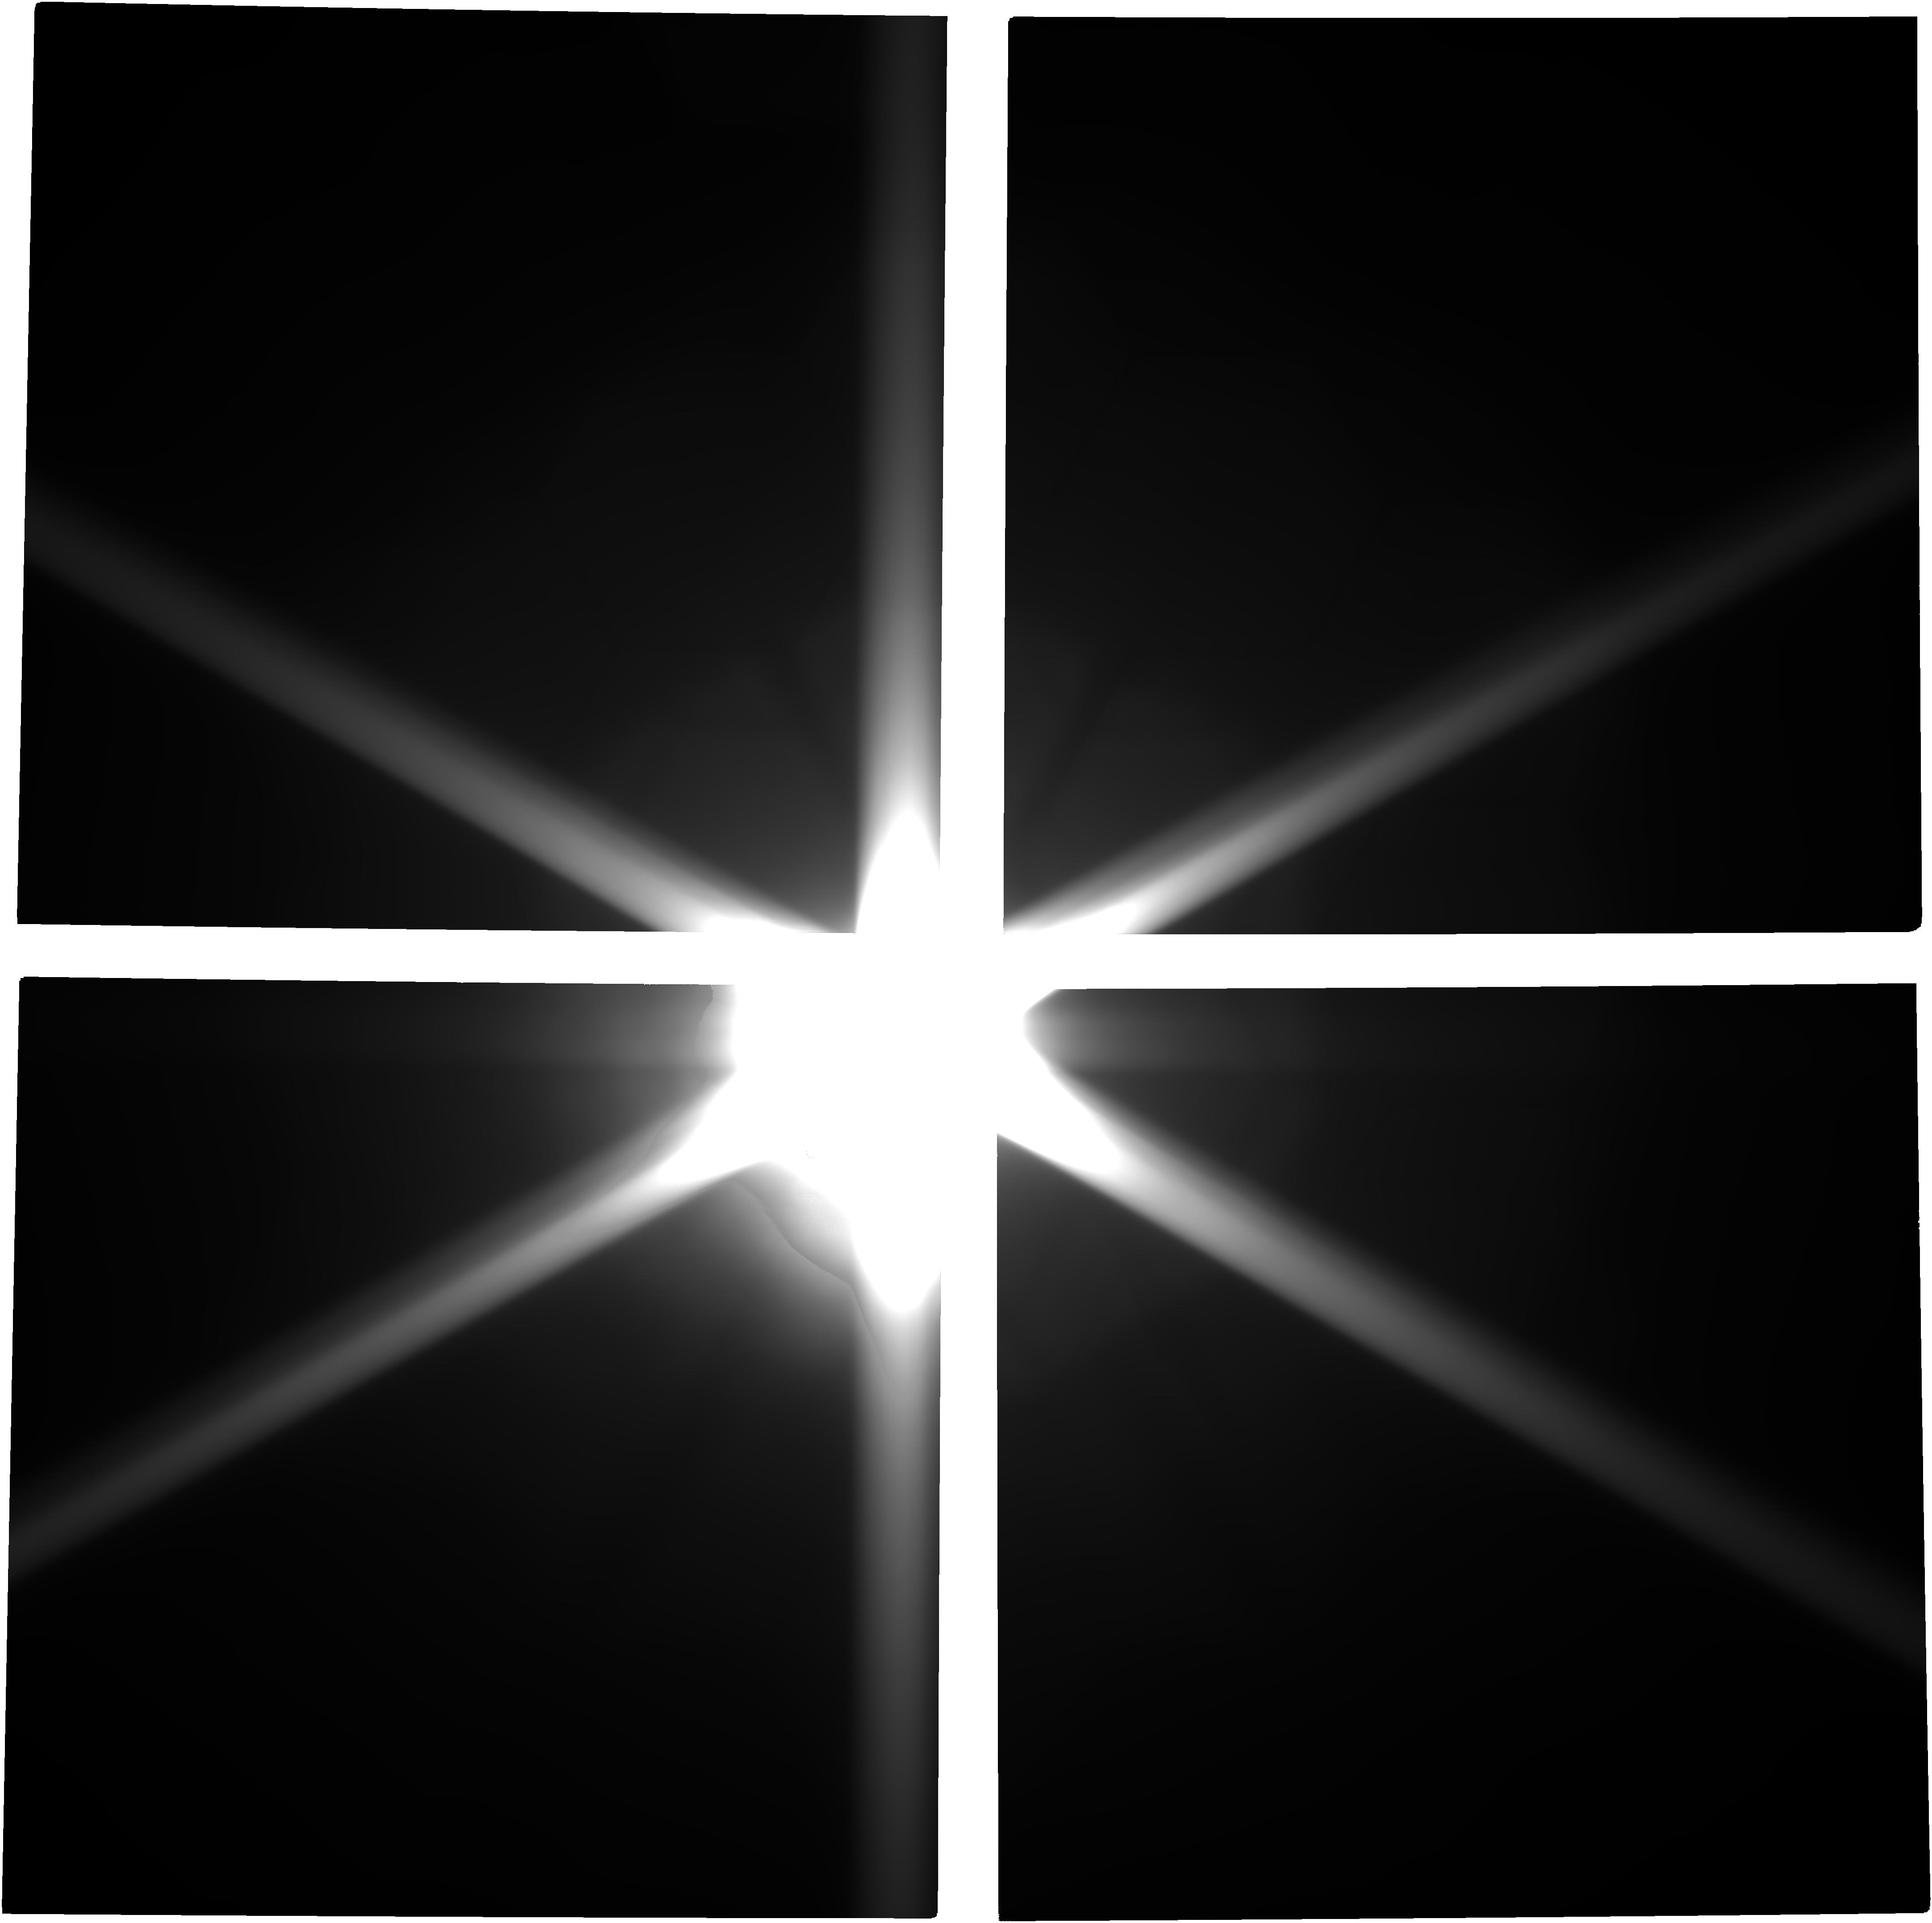
Target: MARS
Instrument: NIRCAM
Filter: F150W2
Exposure: 11 min
Observation ID: jw02787-o003_t001_nircam_clear-f150w2

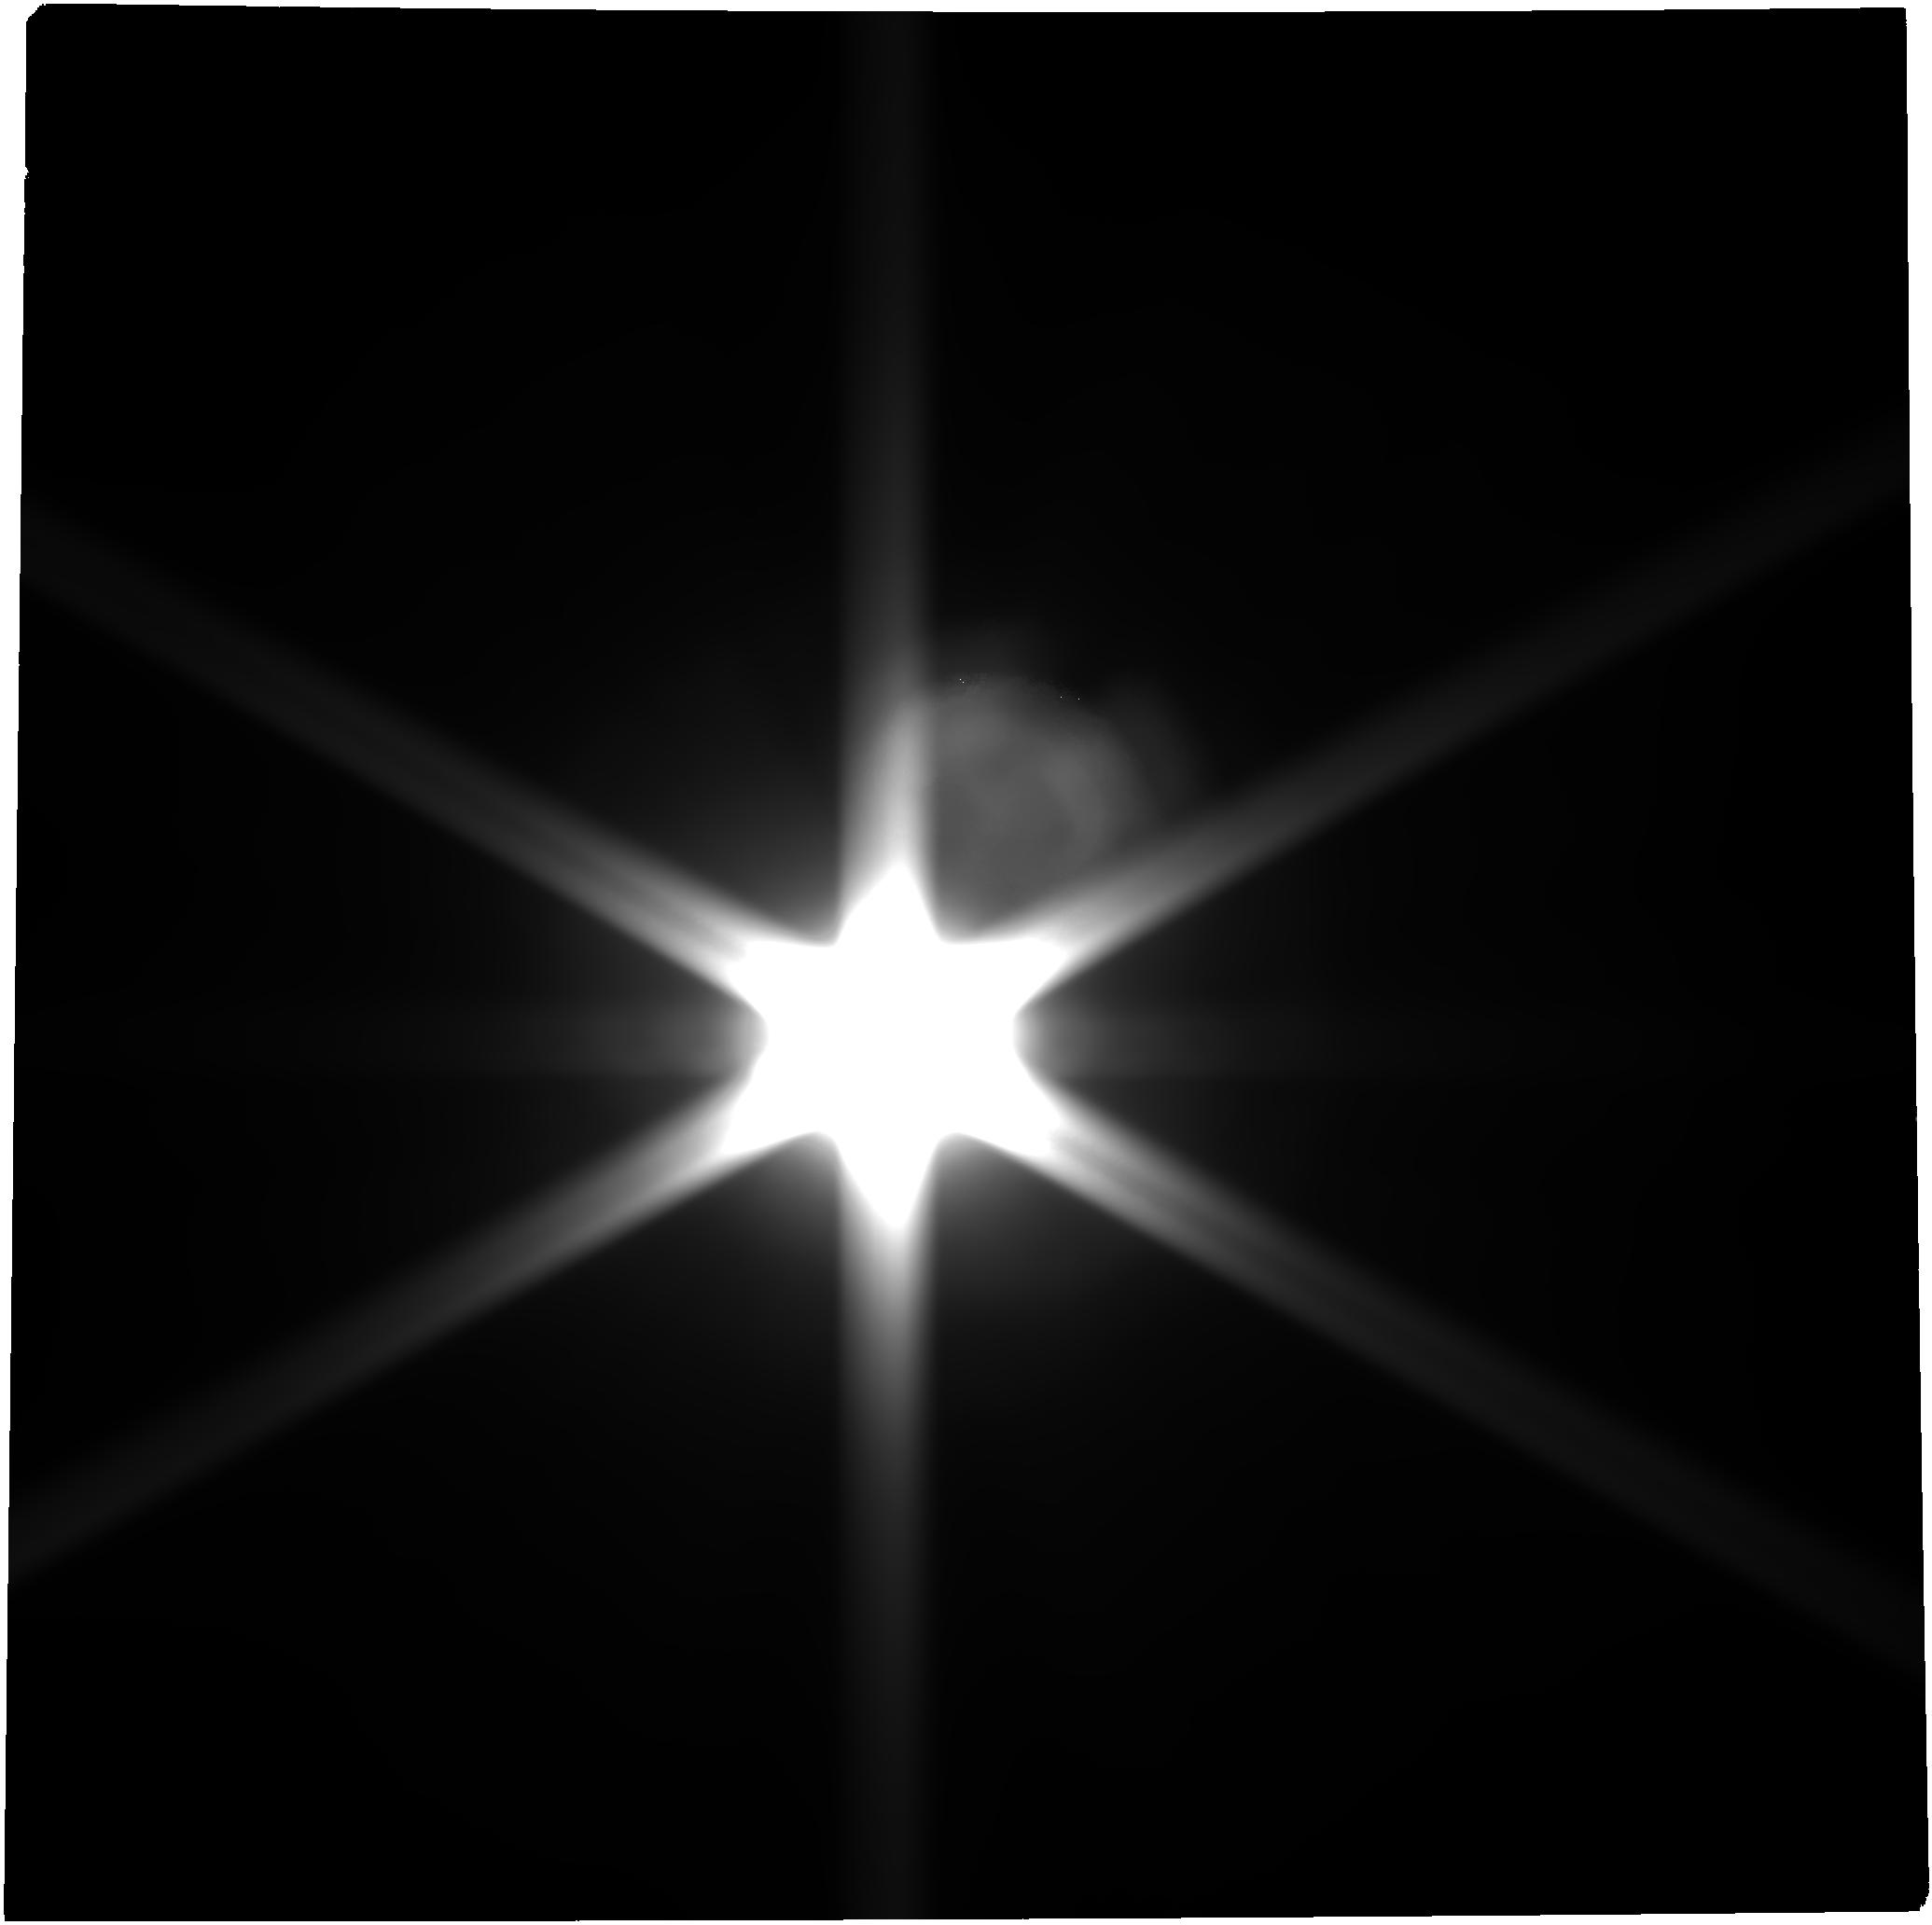
Target: MARS
Instrument: NIRCAM
Filter: F277W
Exposure: 11 min
Observation ID: jw02787-o001_t001_nircam_clear-f277w

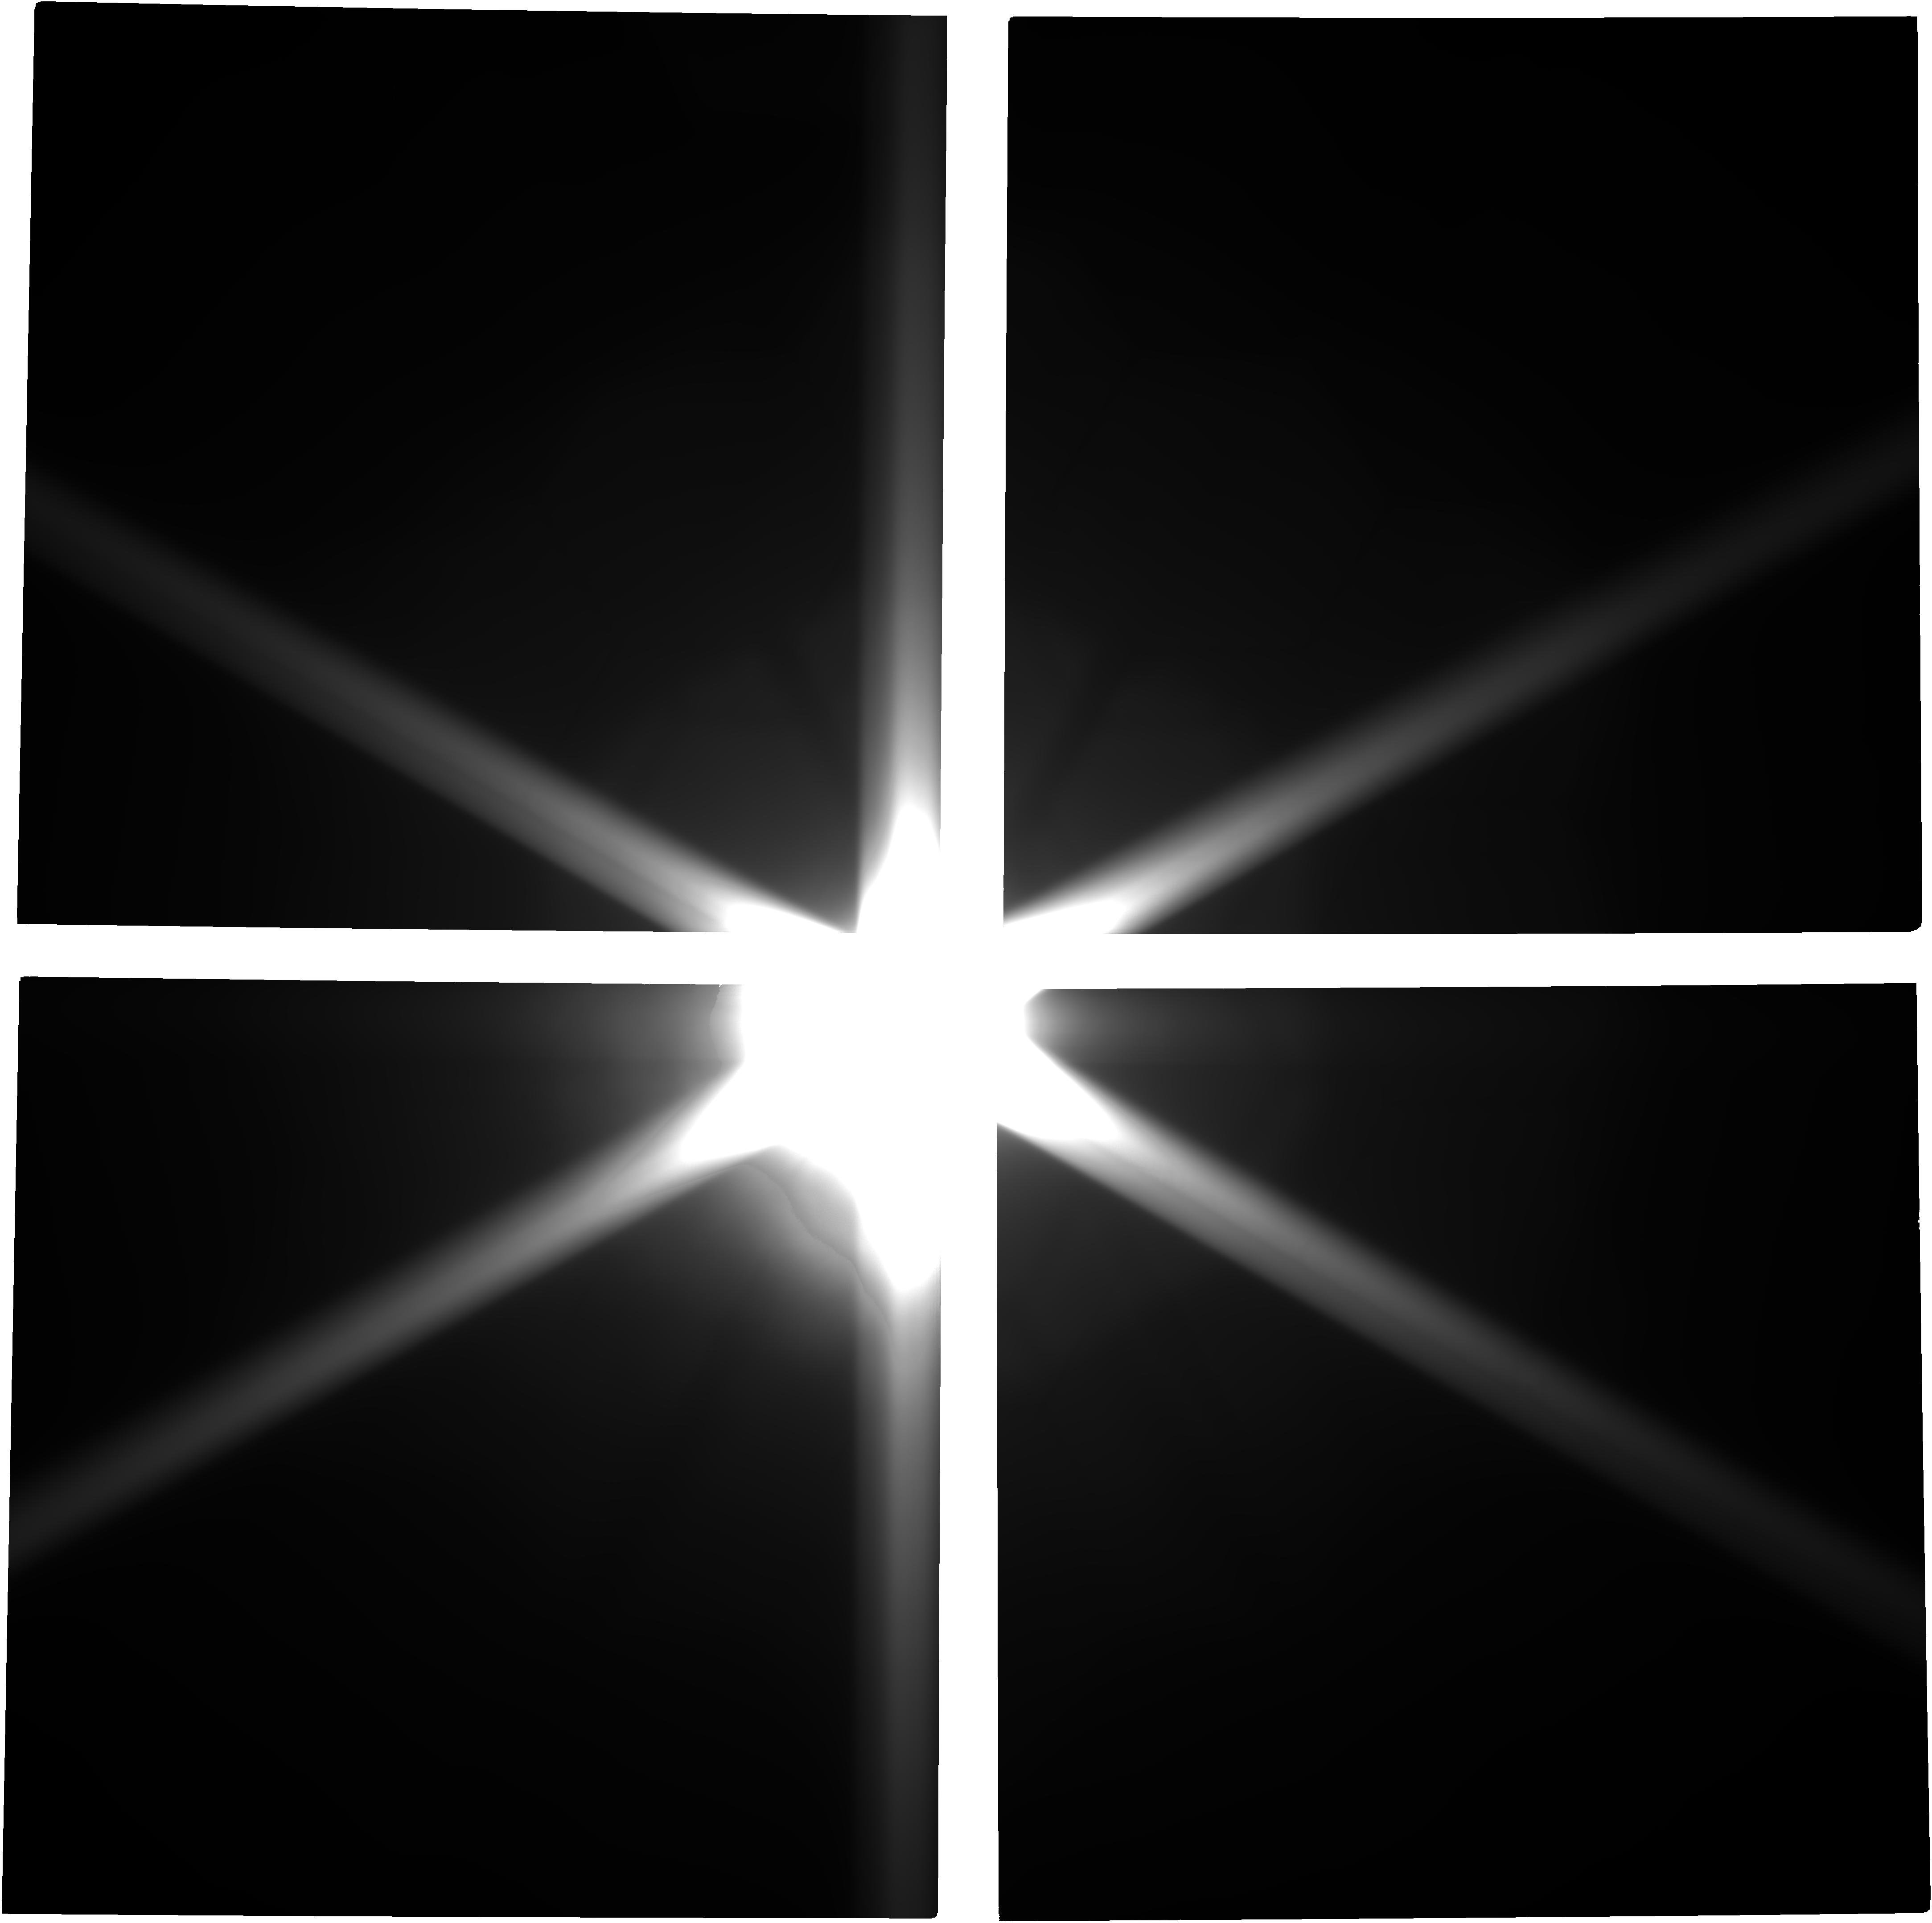
Target: MARS
Instrument: NIRCAM
Filter: F150W2
Exposure: 11 min
Observation ID: jw02787-o102_t001_nircam_clear-f150w2

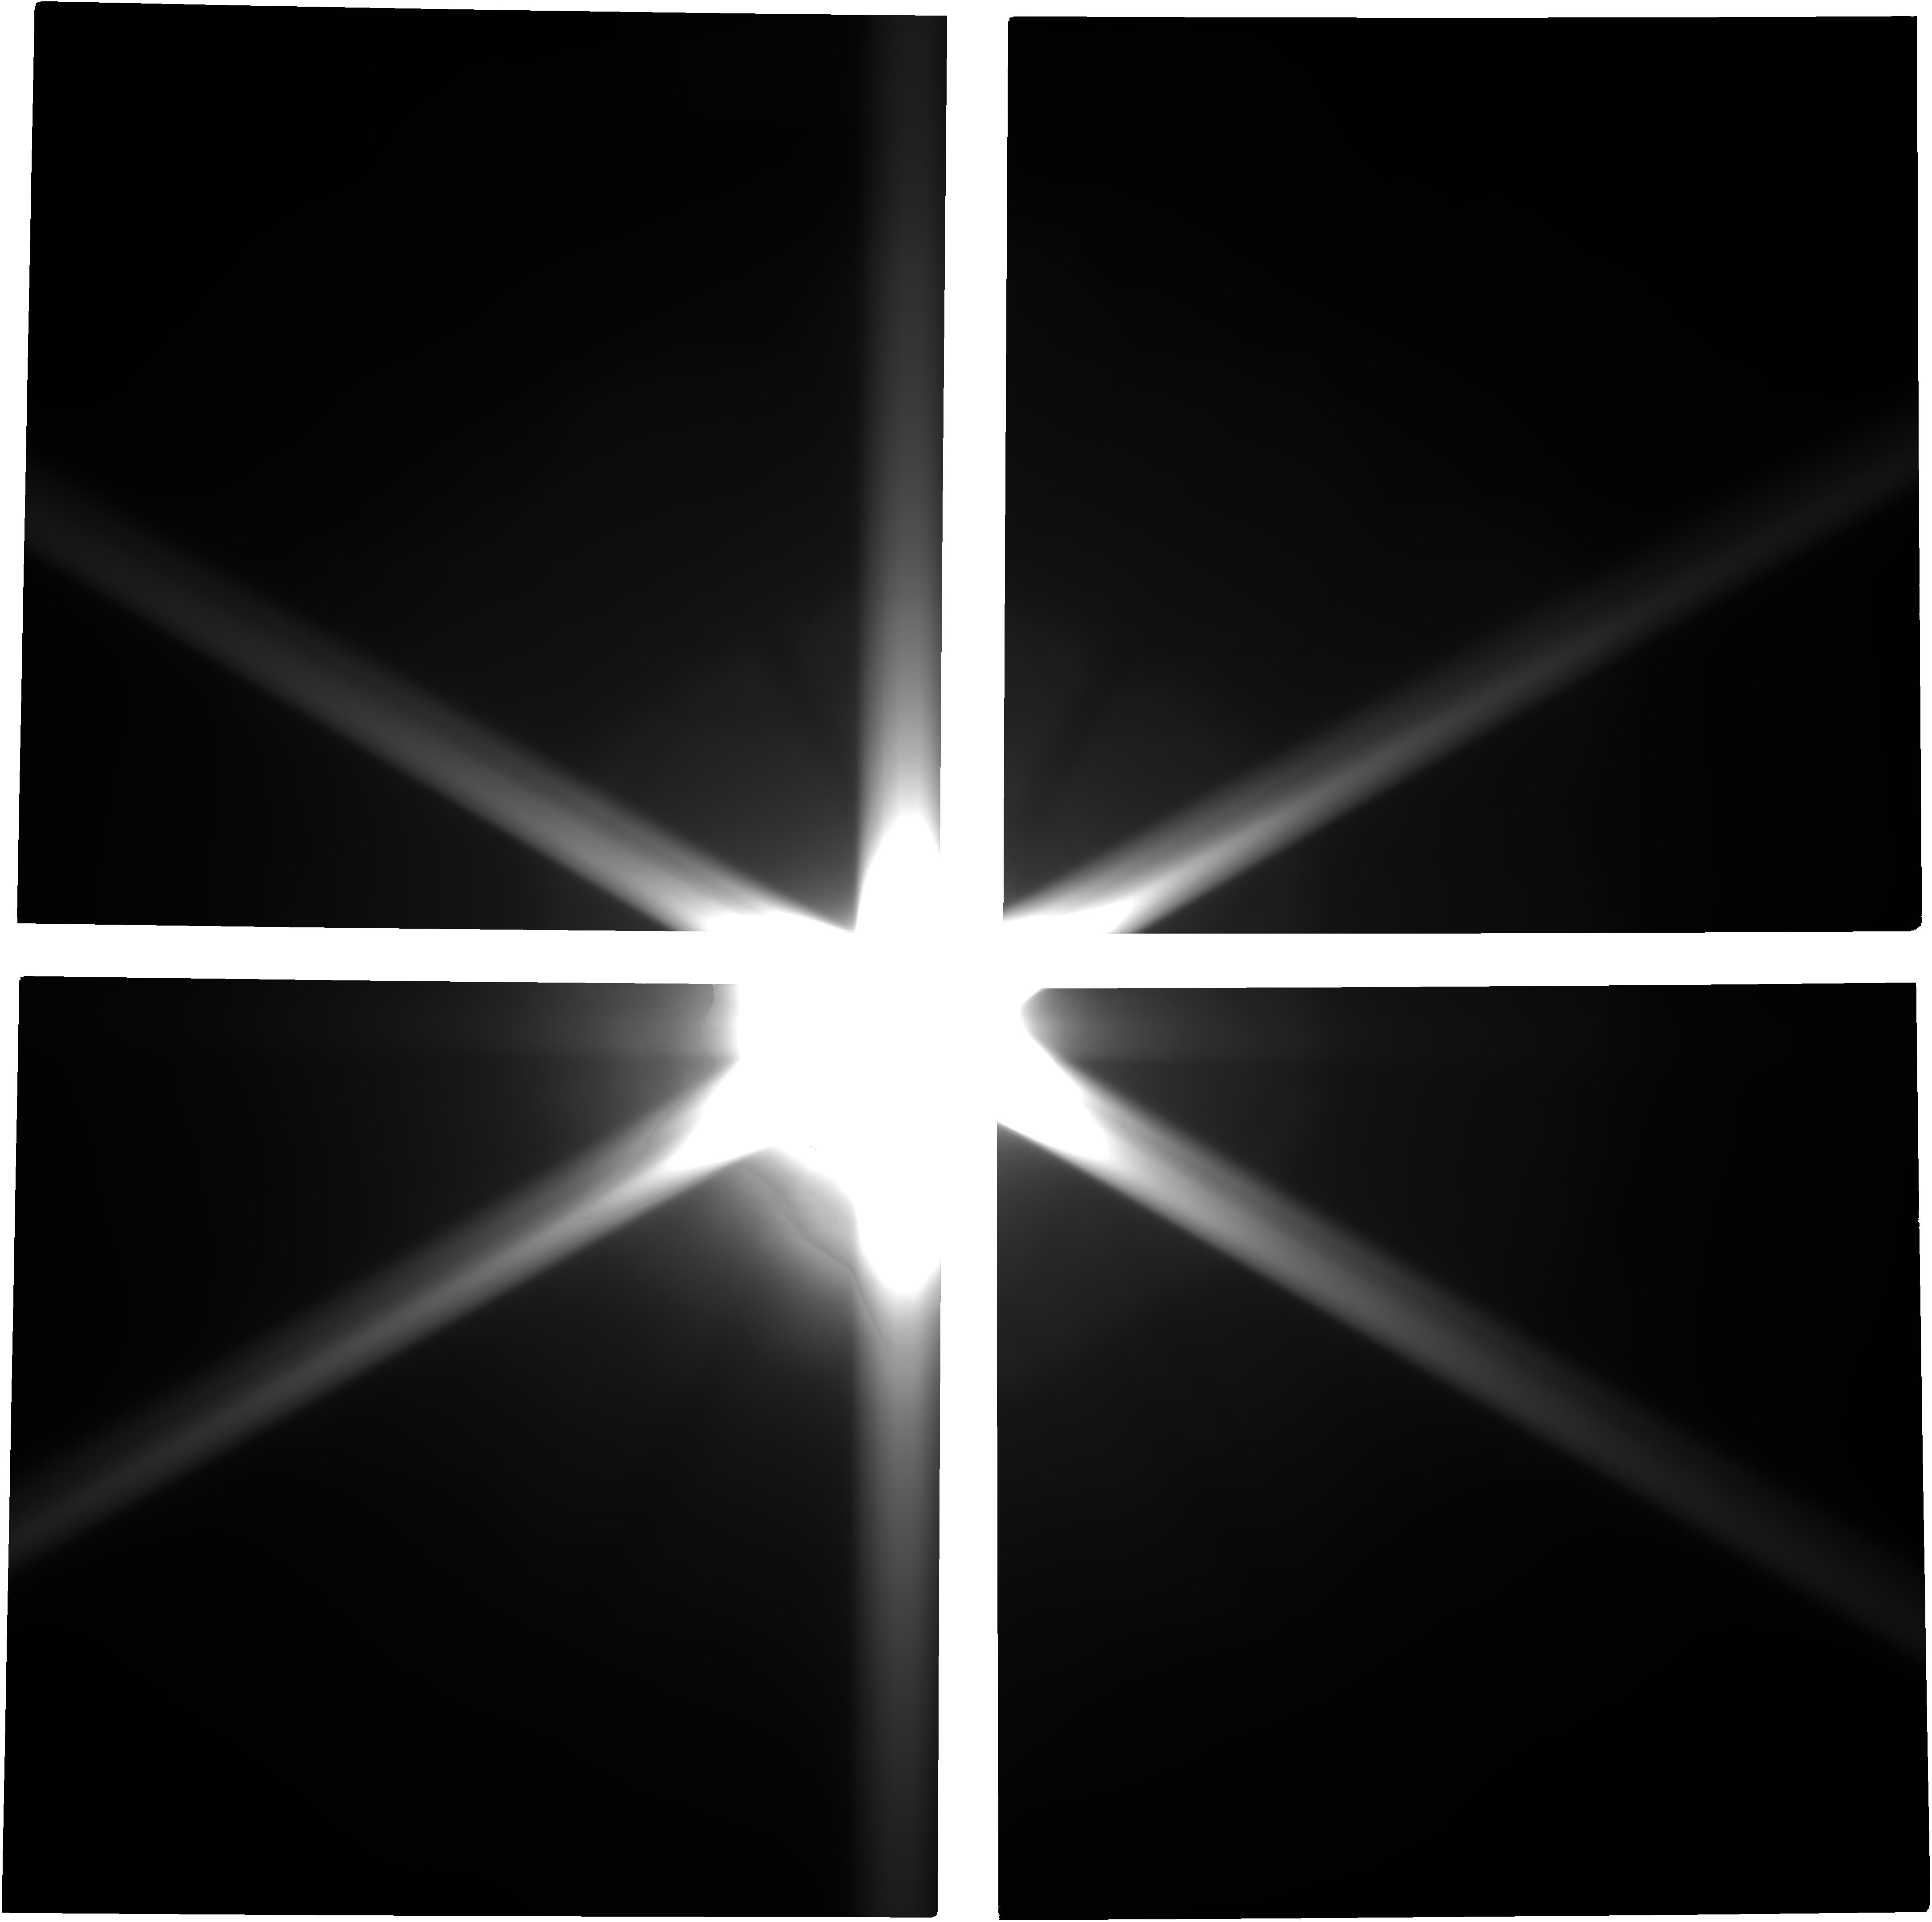
Target: MARS
Instrument: NIRCAM
Filter: F150W2
Exposure: 11 min
Observation ID: jw02787-o004_t001_nircam_clear-f150w2

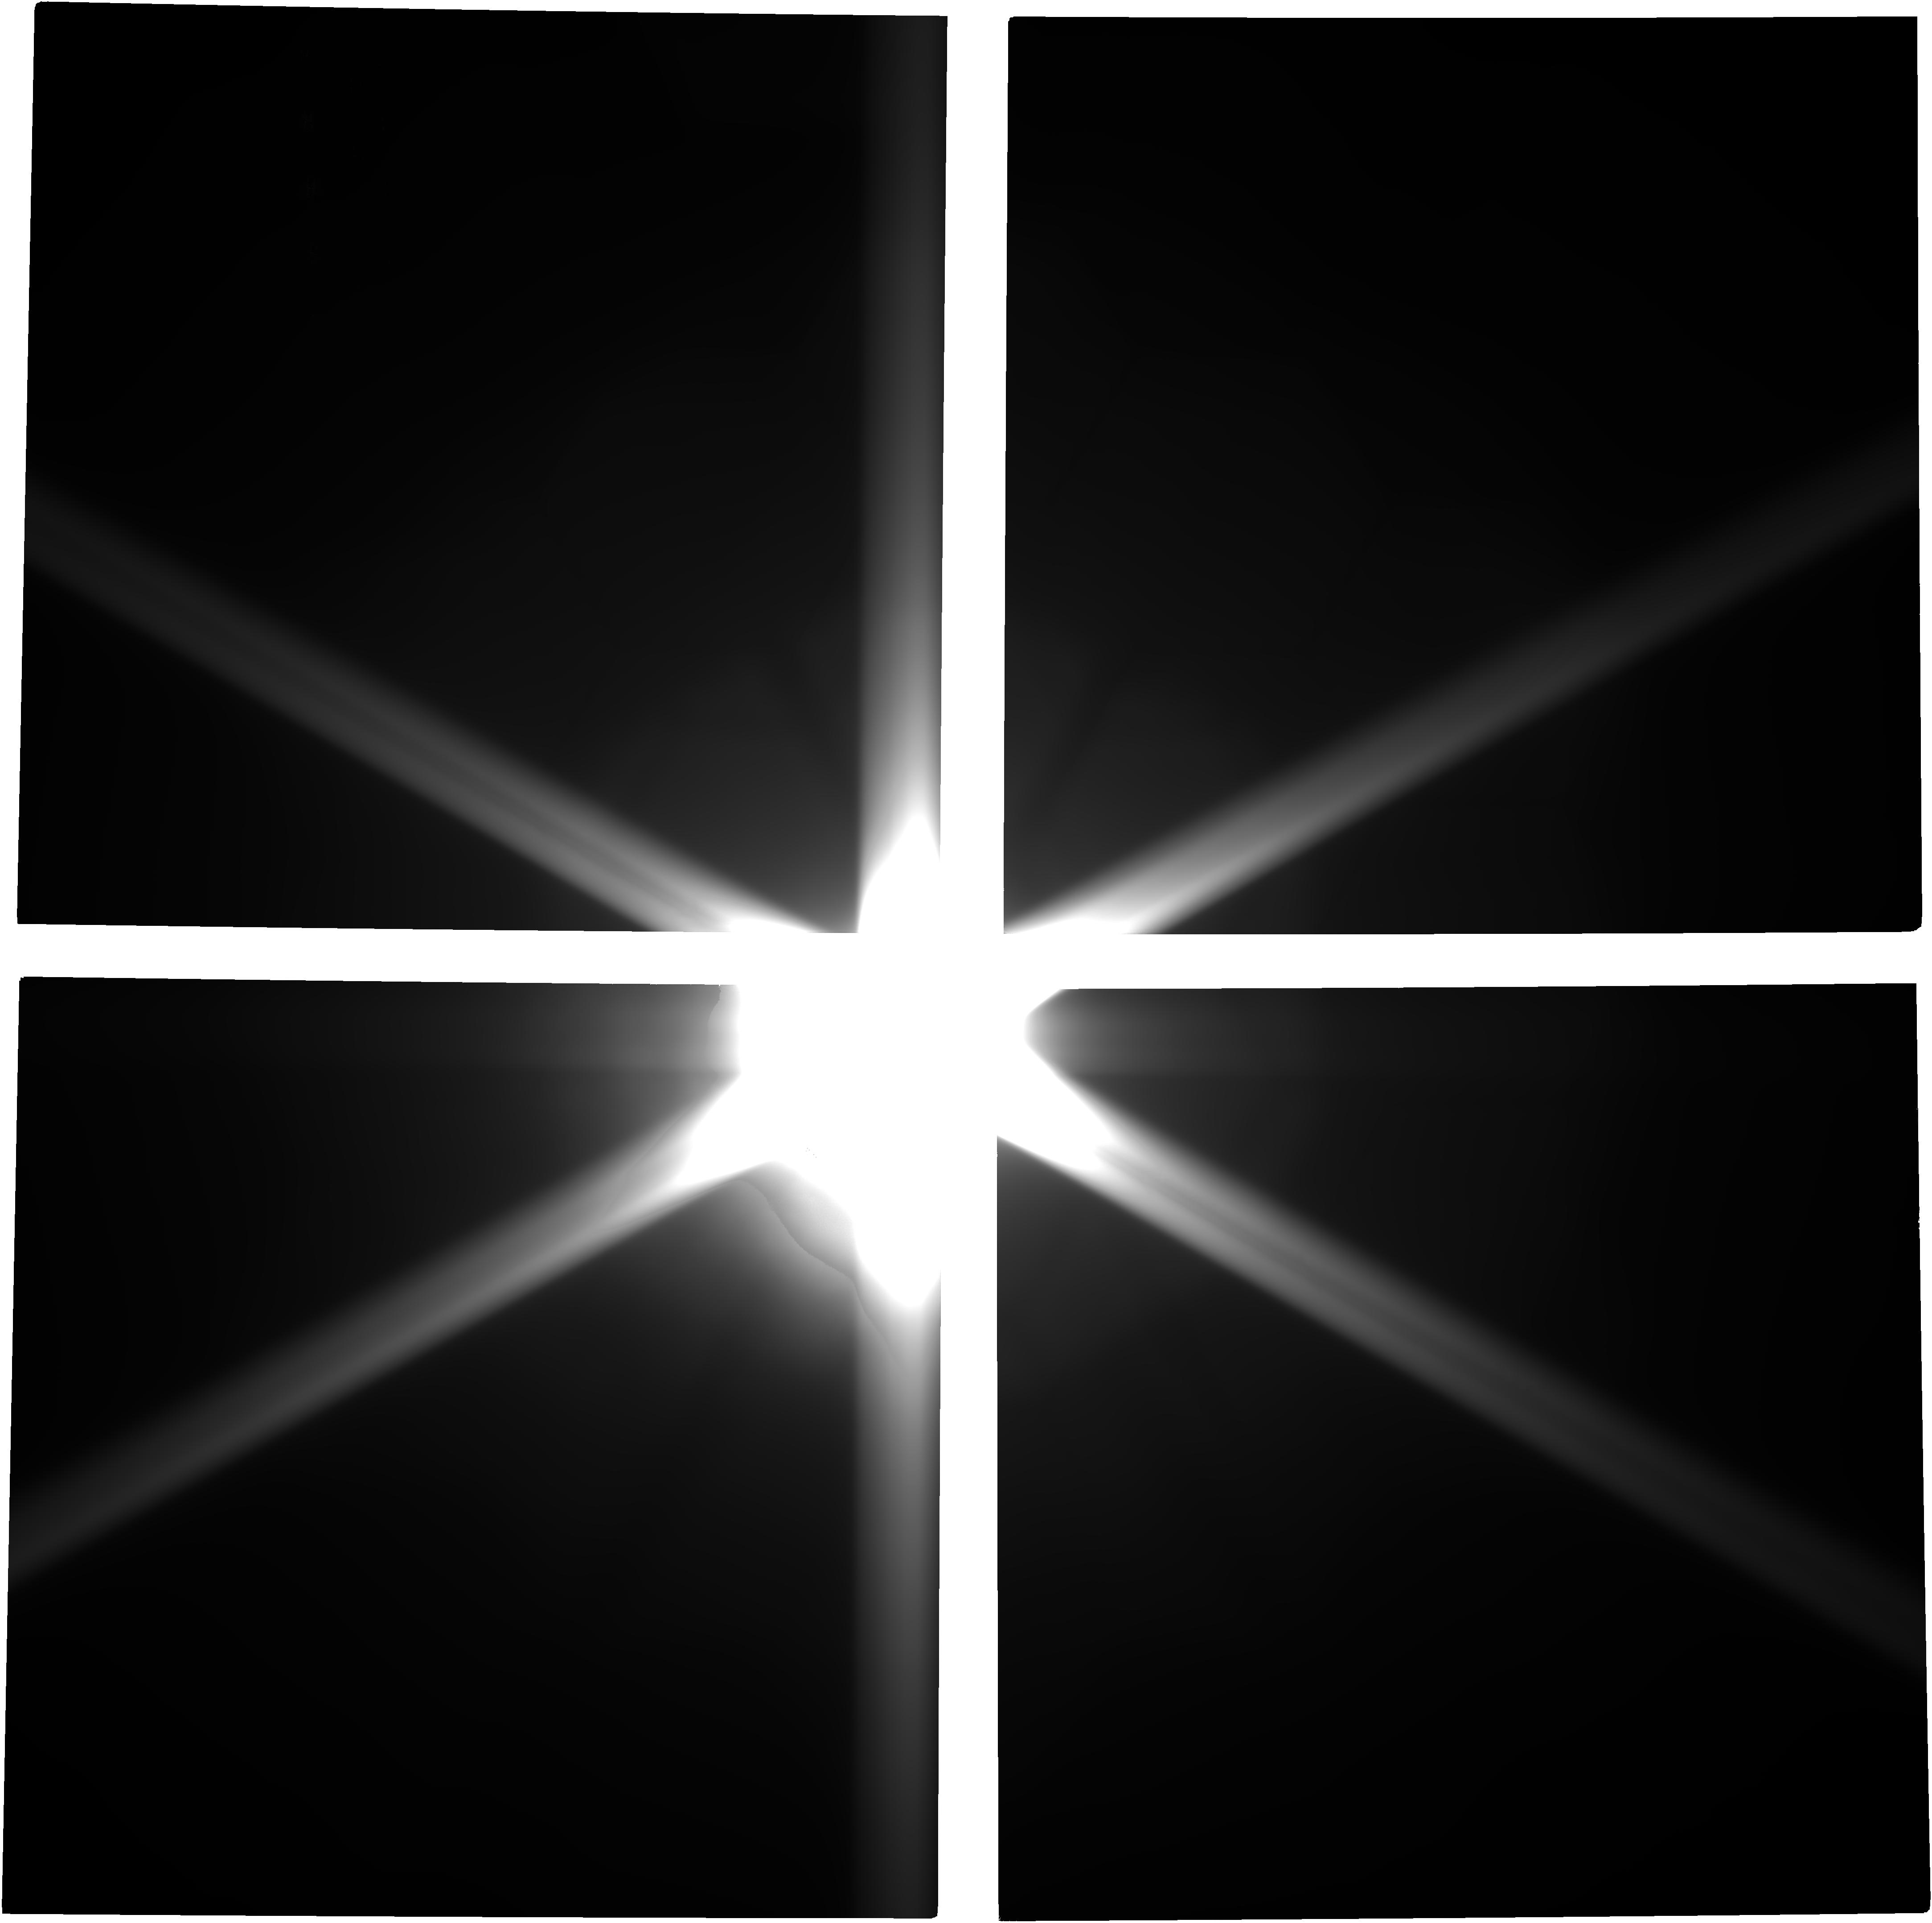
Target: MARS
Instrument: NIRCAM
Filter: F150W2
Exposure: 11 min
Observation ID: jw02787-o001_t001_nircam_clear-f150w2

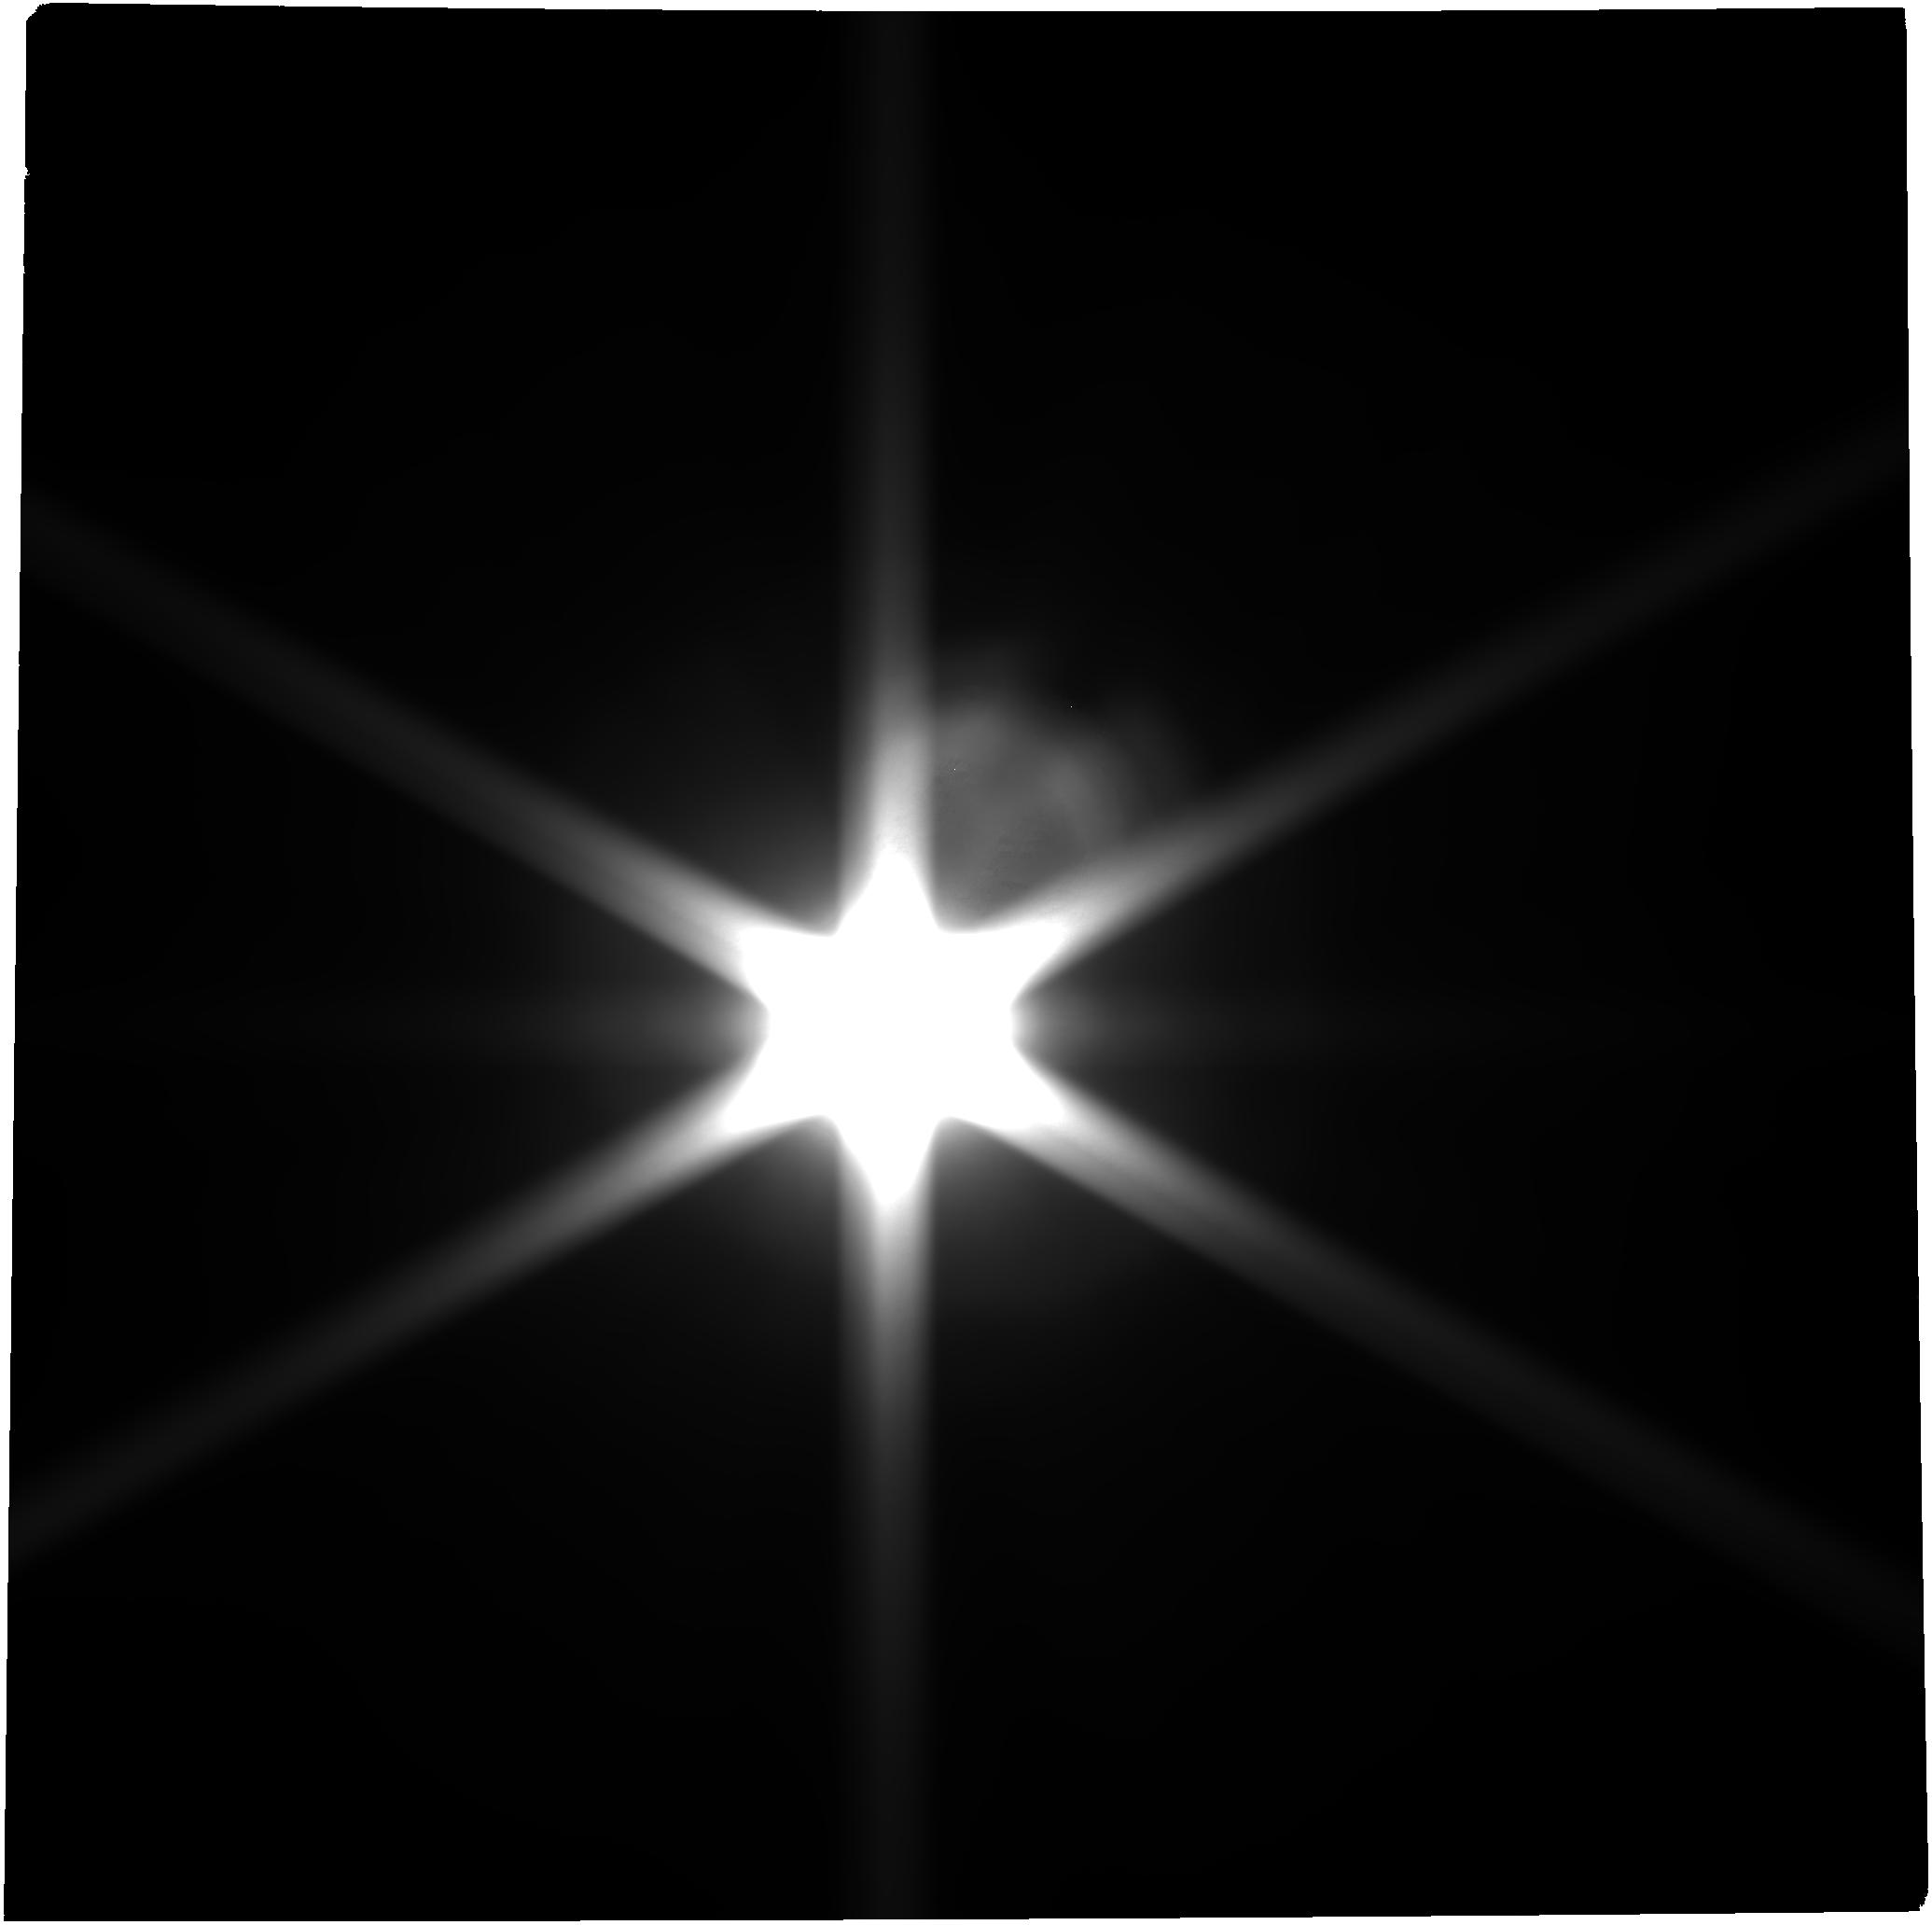
Target: MARS
Instrument: NIRCAM
Filter: F277W
Exposure: 11 min
Observation ID: jw02787-o102_t001_nircam_clear-f277w

A sensitive search for rings and small moons in the Martian system using JWST (PI: Villanueva, Geronimo)

We propose a sensitive search for rings and small moons around Mars that would radically change our knowledge of the Mars system, and set unprecedented constraints on the existence of rings and the evolution of Mars and its moons. The most sensitive search for Martian rings to date was with the Hubble Space Telescope (Showalter et al., 2006), which set upper limits. The orders of magnitude improvement in sensitivity with JWST will put stringent constraints on how ejecta rings are created, and about the formation and evolution of the Mars system. We request Director’s Discretionary observations for several reasons. 1) JWST’s PSF is better than predicted and the residual scattered light from the bright planets is less than expected; these result in exquisite capabilities of JWST to detect faint ring signatures near bright objects as demonstrated for Jupiter and Neptune. 2) The window of opportunity for this observation is exceedingly rare; it occurs in late March 2023 both due to the availability of Mars in the JWST Field of Regard and the edge-on orientation of the Martian rings; the next opportunity is in 2033. 3) The JWST PA can rotate in a very restrictive way, and fortunately, the allowed range is good for our proposed observations in March 2023. 4) The time request is modest but the science return could be major: only a total of 6 hours of observation would lead to orders of magnitude improvement over our current understanding of planetary ring formation, and, if successful, yield an outcome with significant public appeal.